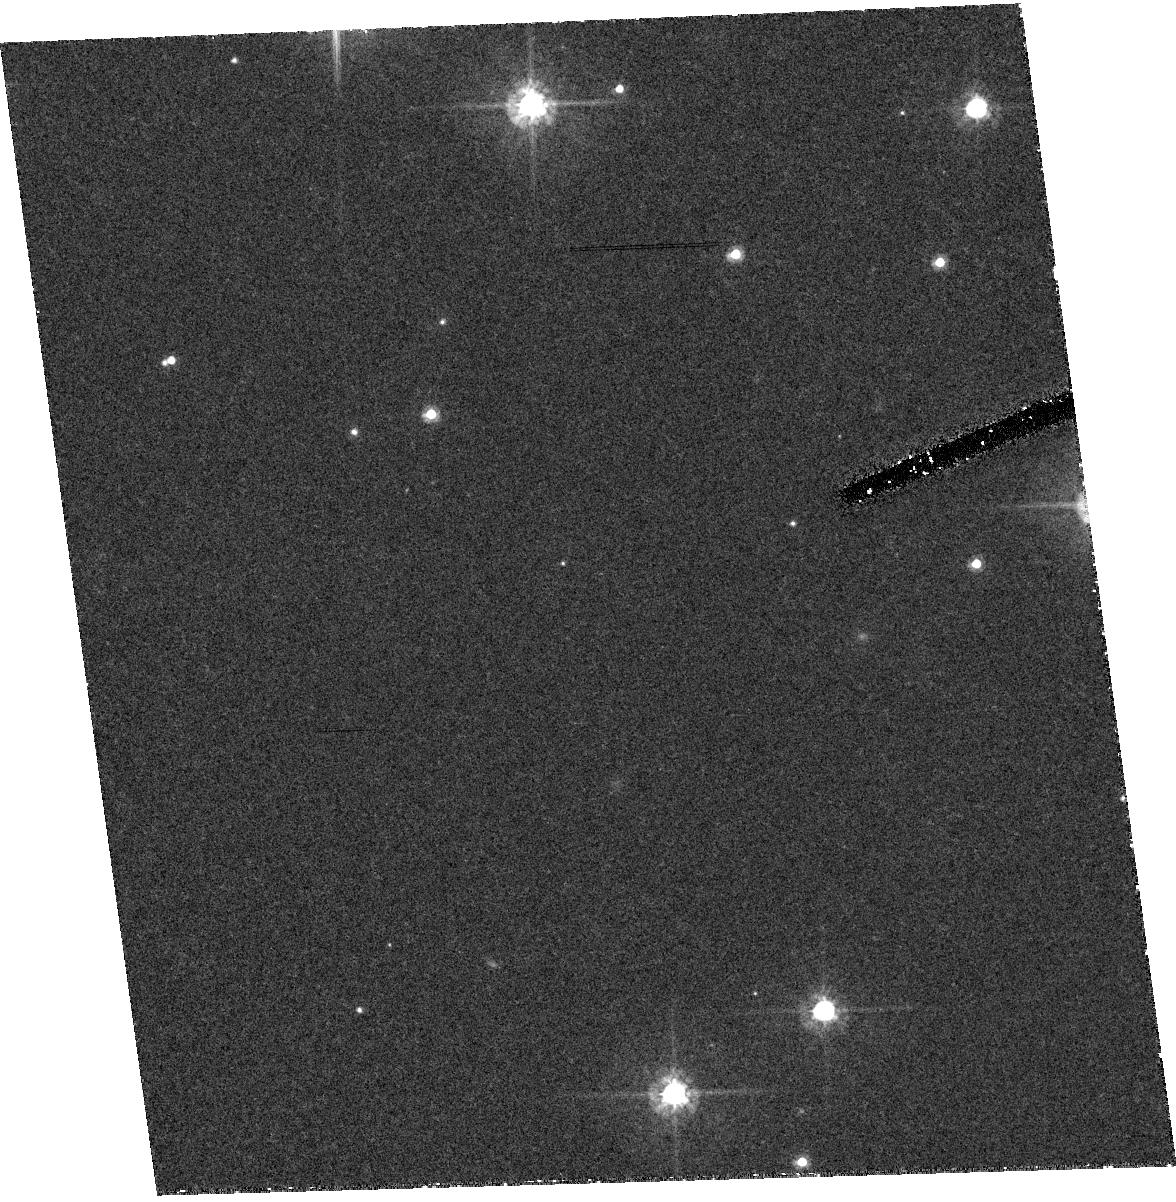
Target: RXJ1856.5-3754. Instrument: ACS/HRC. Filter: F475W. Exposure: 41 min. Observation ID: hst_9364_02_acs_hrc_f475w_j8dh02

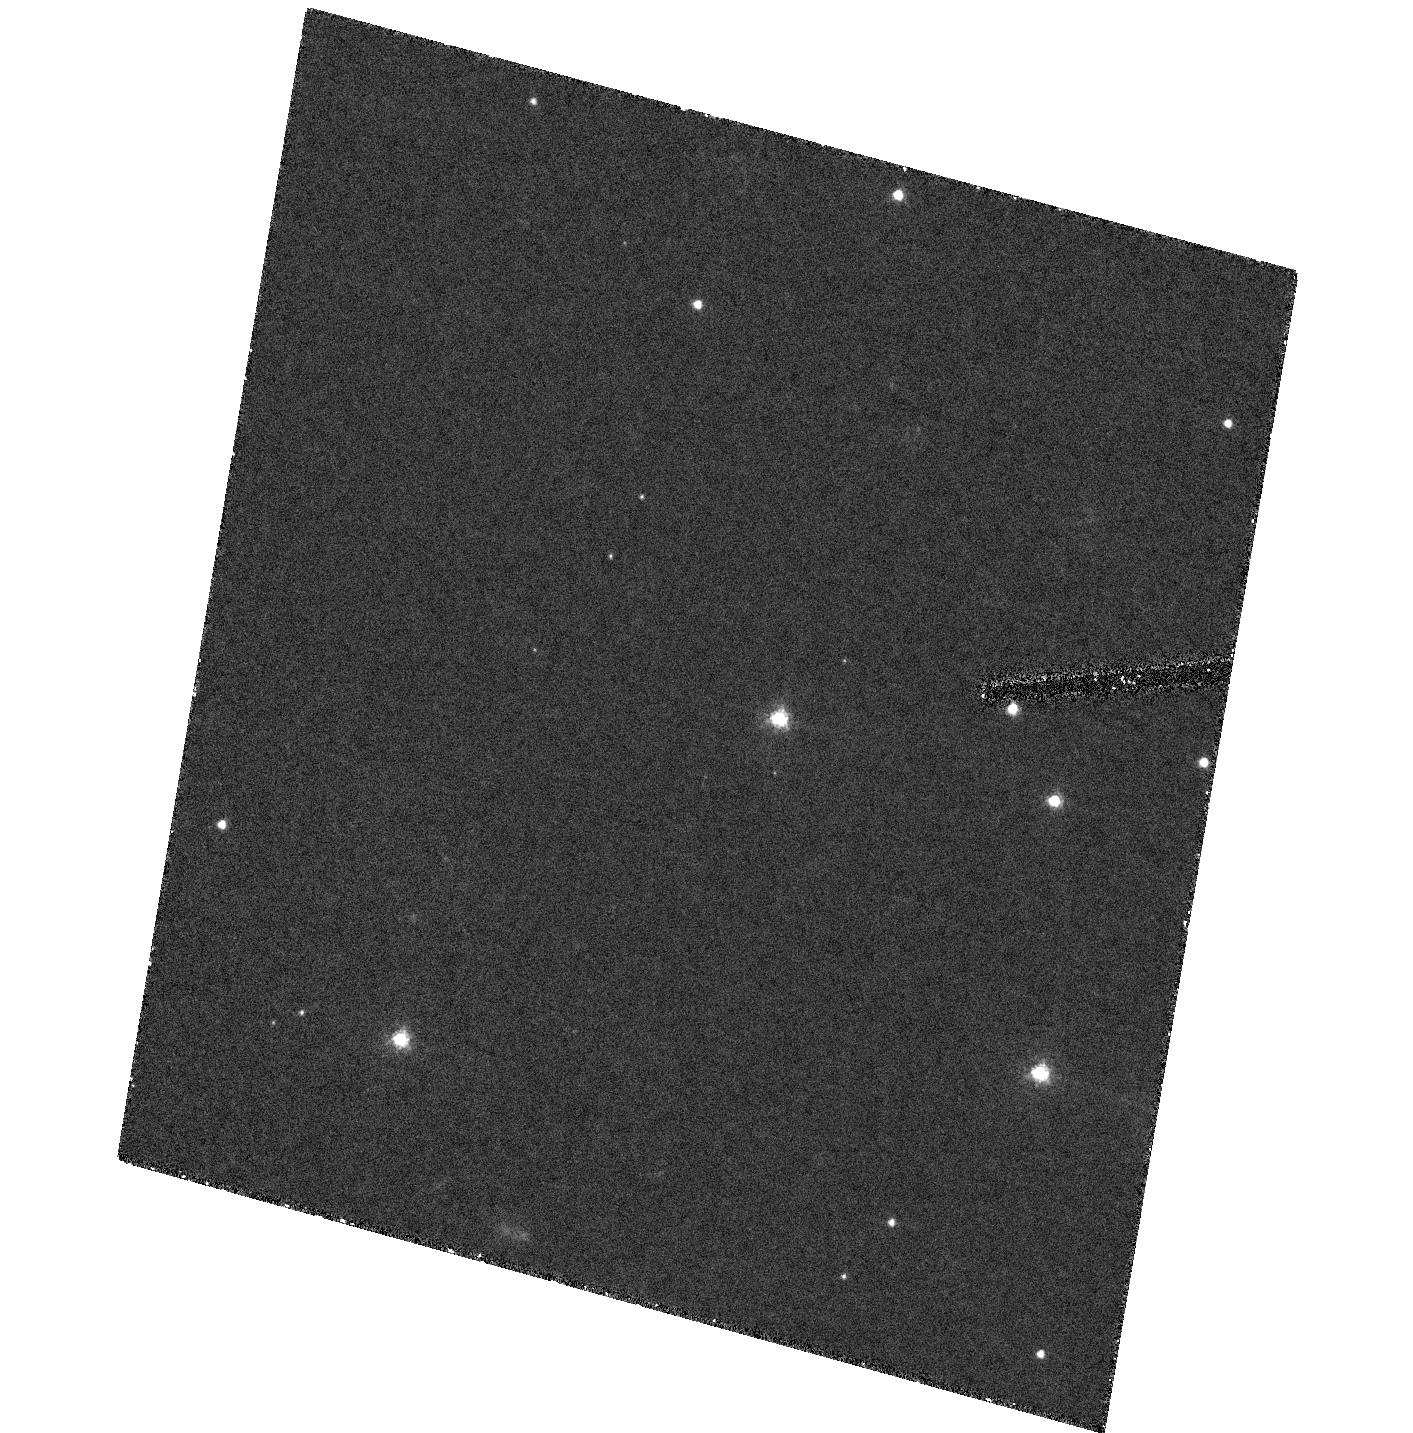
Target: RXJ0720.4-3125. Instrument: ACS/HRC. Filter: F475W. Exposure: 1.4 h. Observation ID: hst_9364_13_acs_hrc_f475w_j8dh13

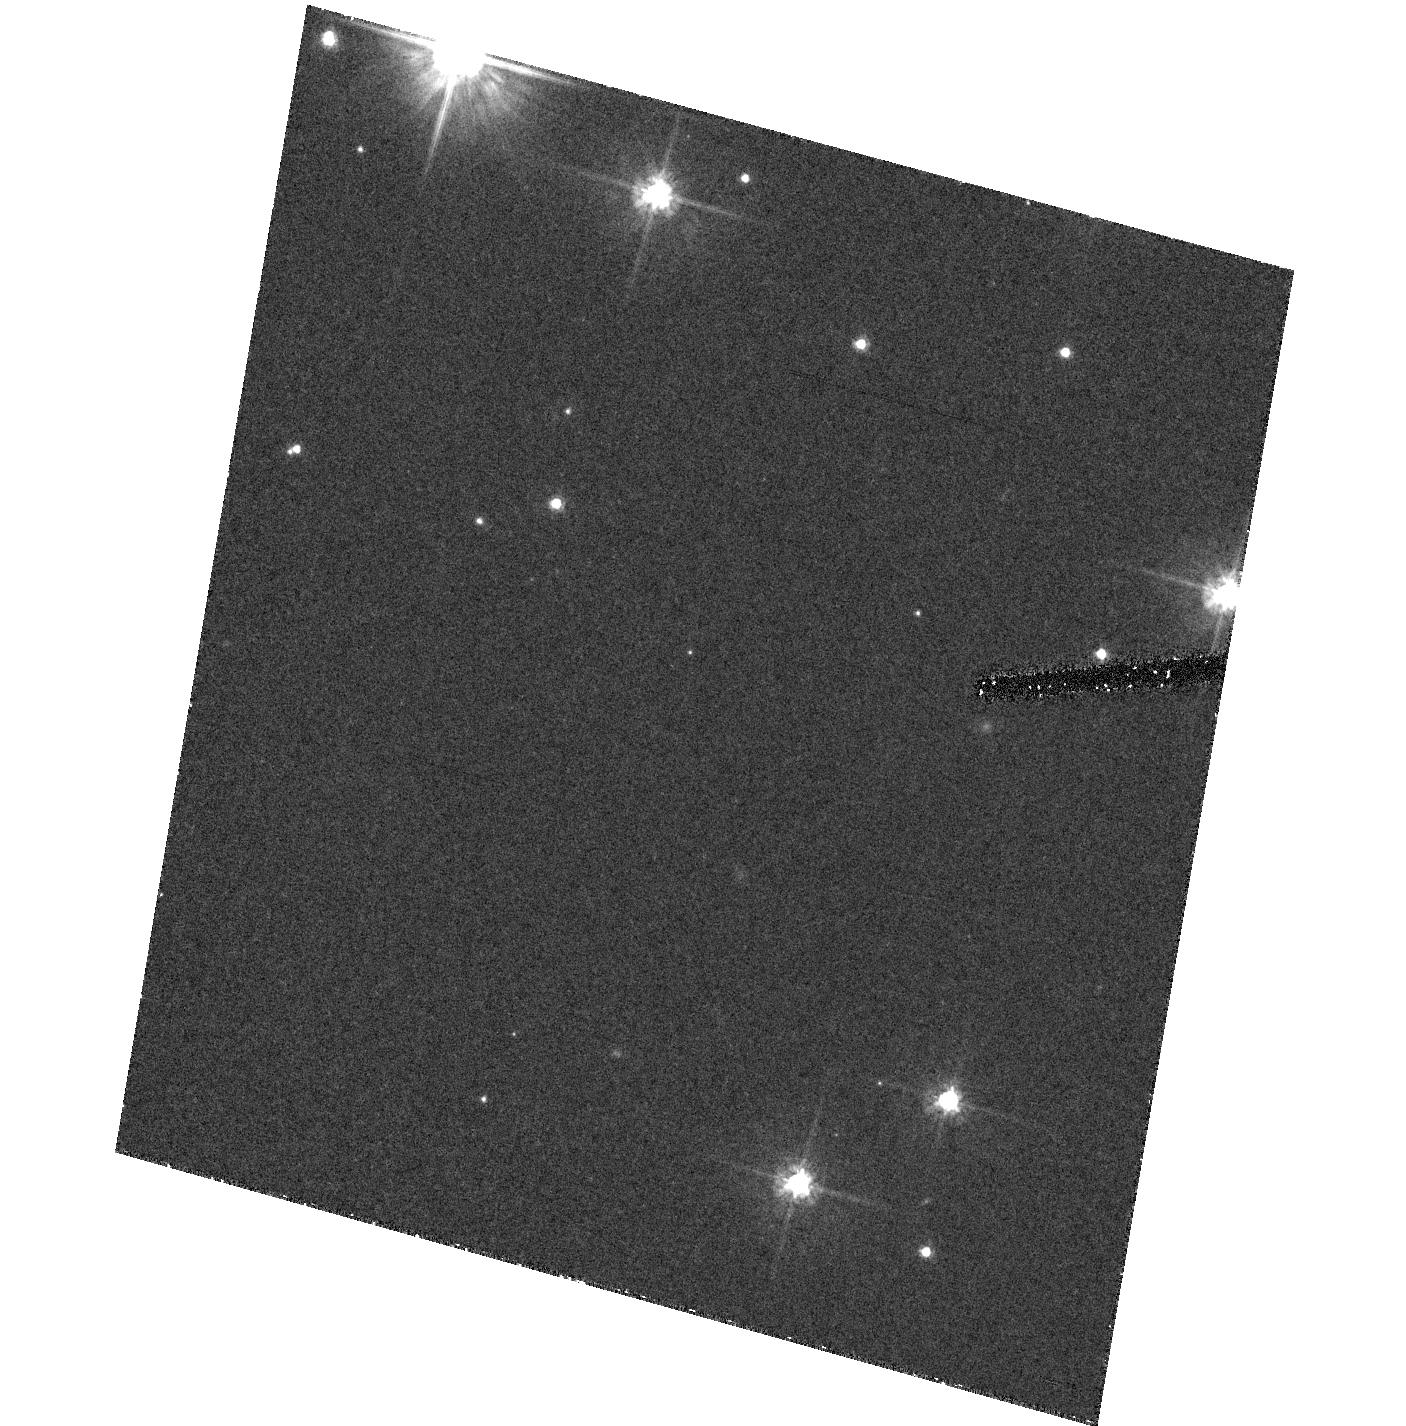
Target: RXJ1856.5-3754. Instrument: ACS/HRC. Filter: F475W. Exposure: 41 min. Observation ID: hst_9364_01_acs_hrc_f475w_j8dh01

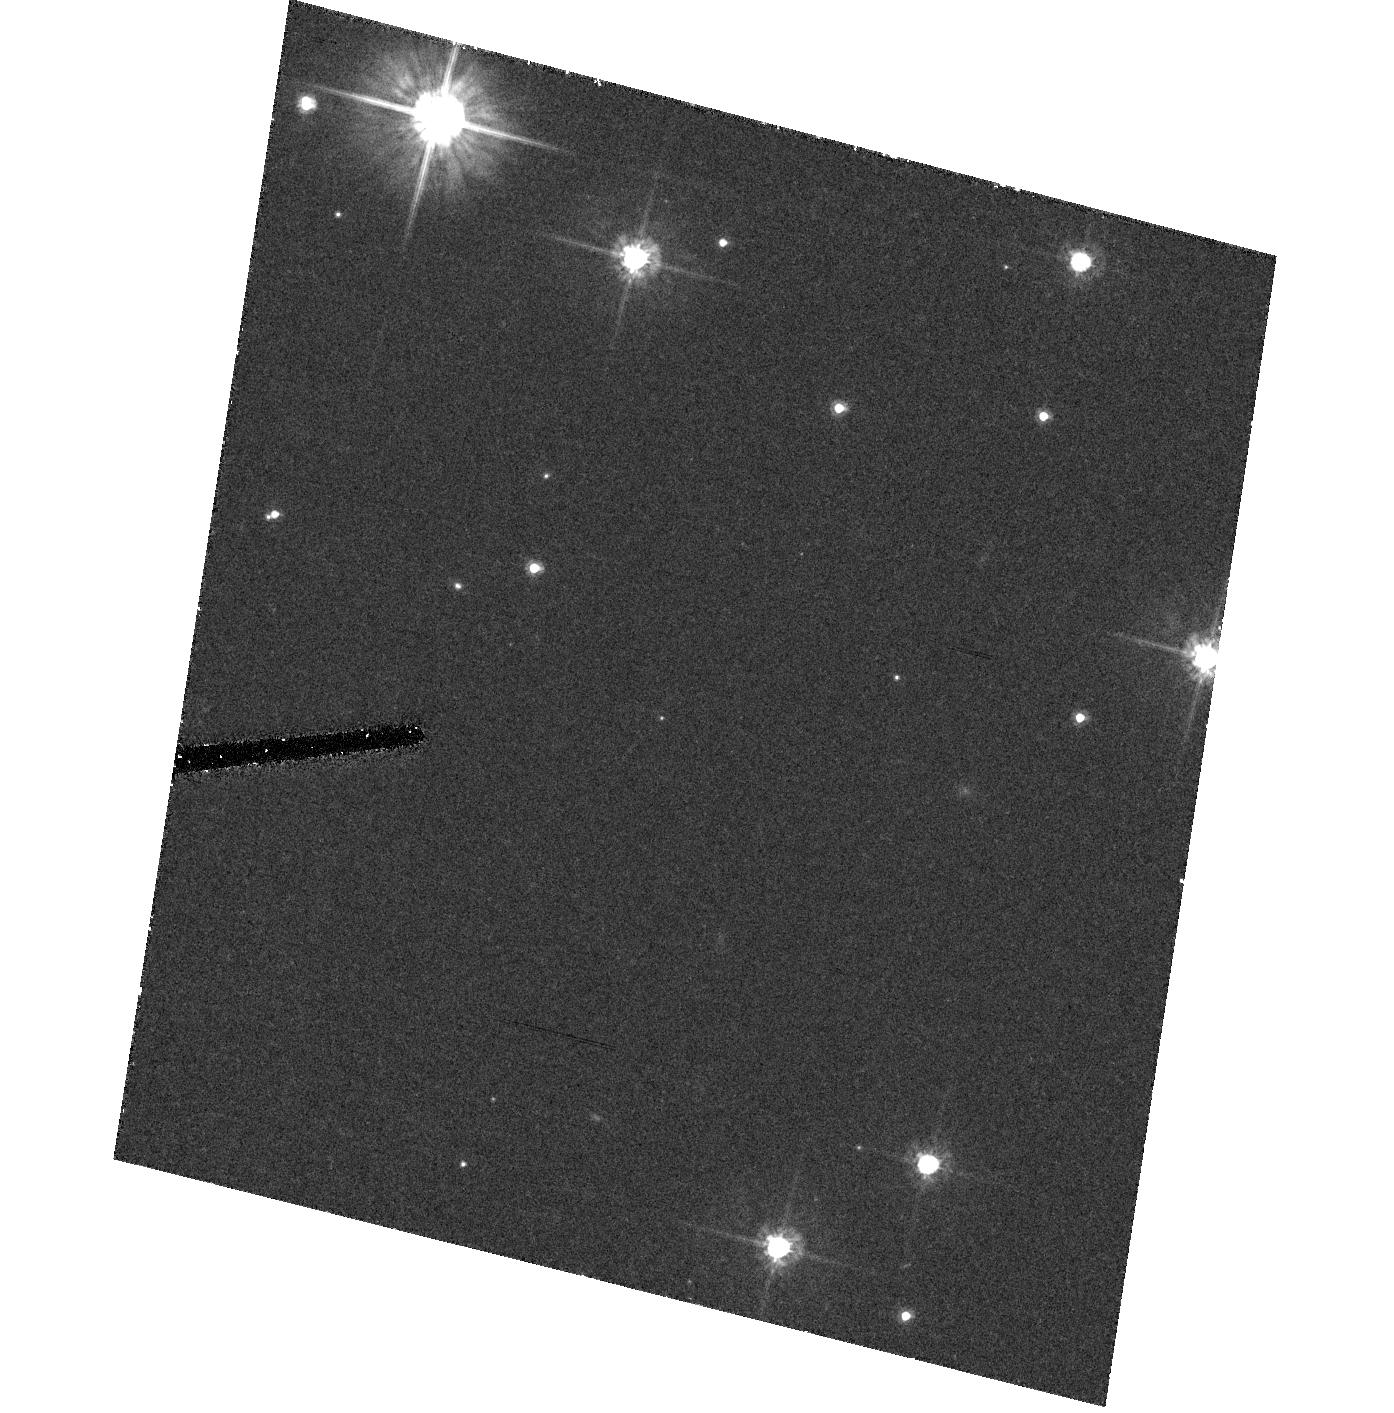
Target: RXJ1856.5-3754. Instrument: ACS/HRC. Filter: F475W. Exposure: 41 min. Observation ID: hst_9364_03_acs_hrc_f475w_j8dh03

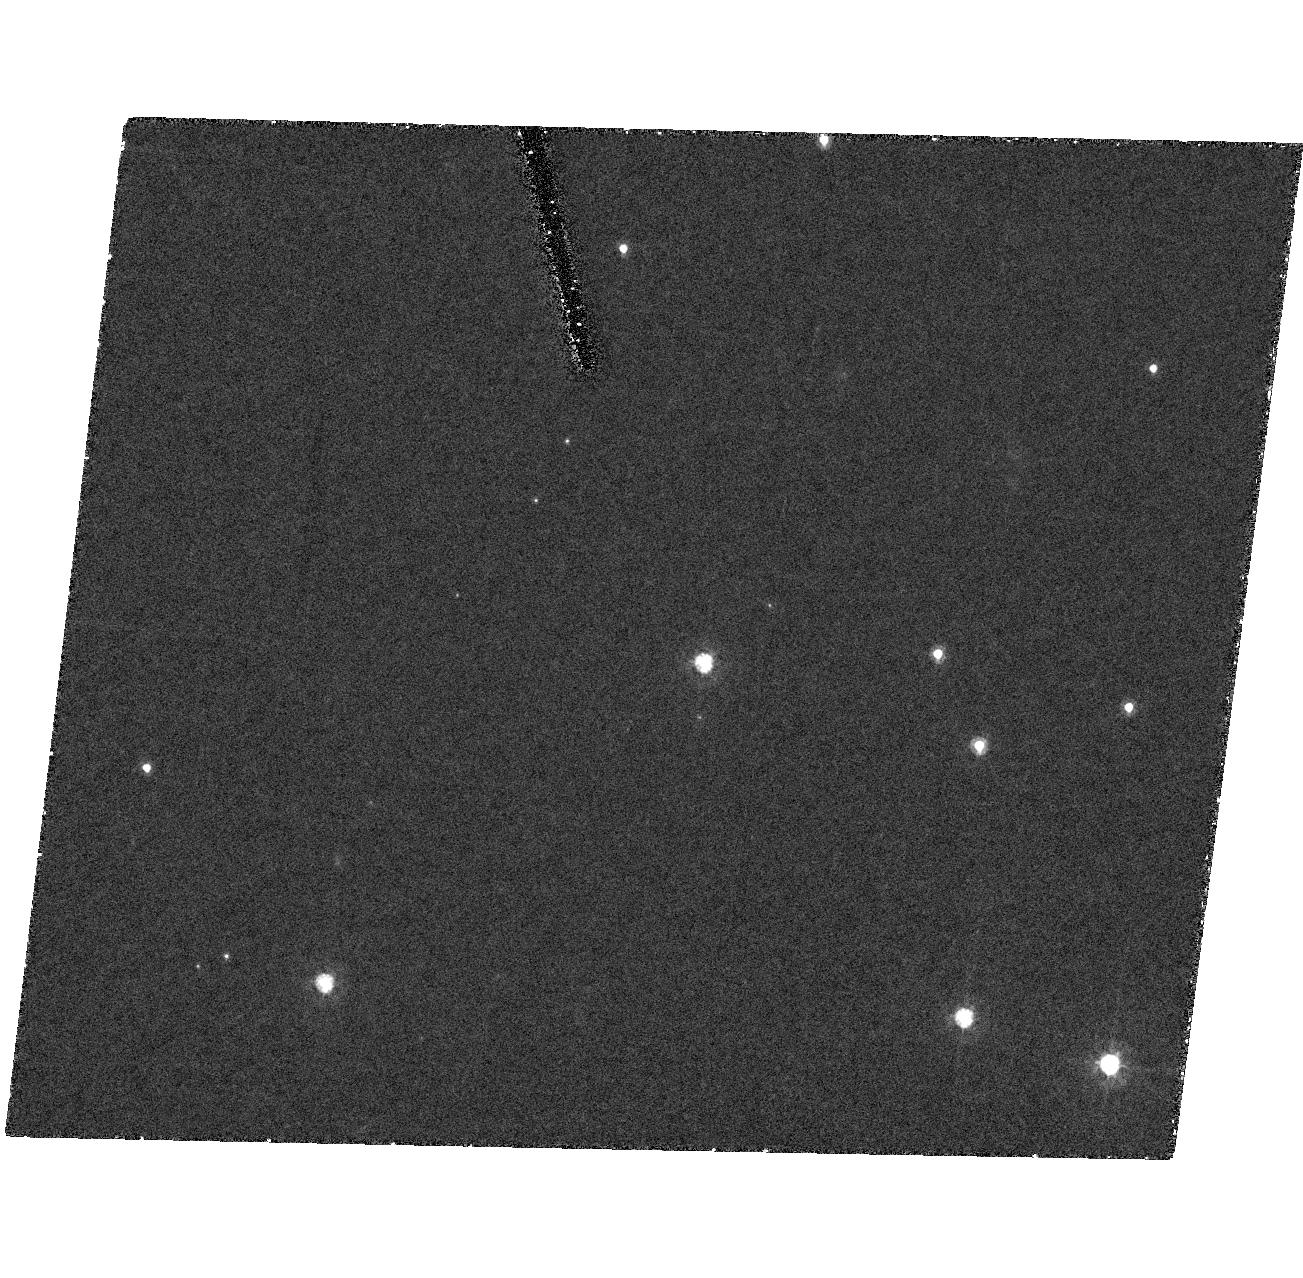
Target: RXJ0720.4-3125. Instrument: ACS/HRC. Filter: F475W. Exposure: 1.4 h. Observation ID: hst_9364_10_acs_hrc_f475w_j8dh10

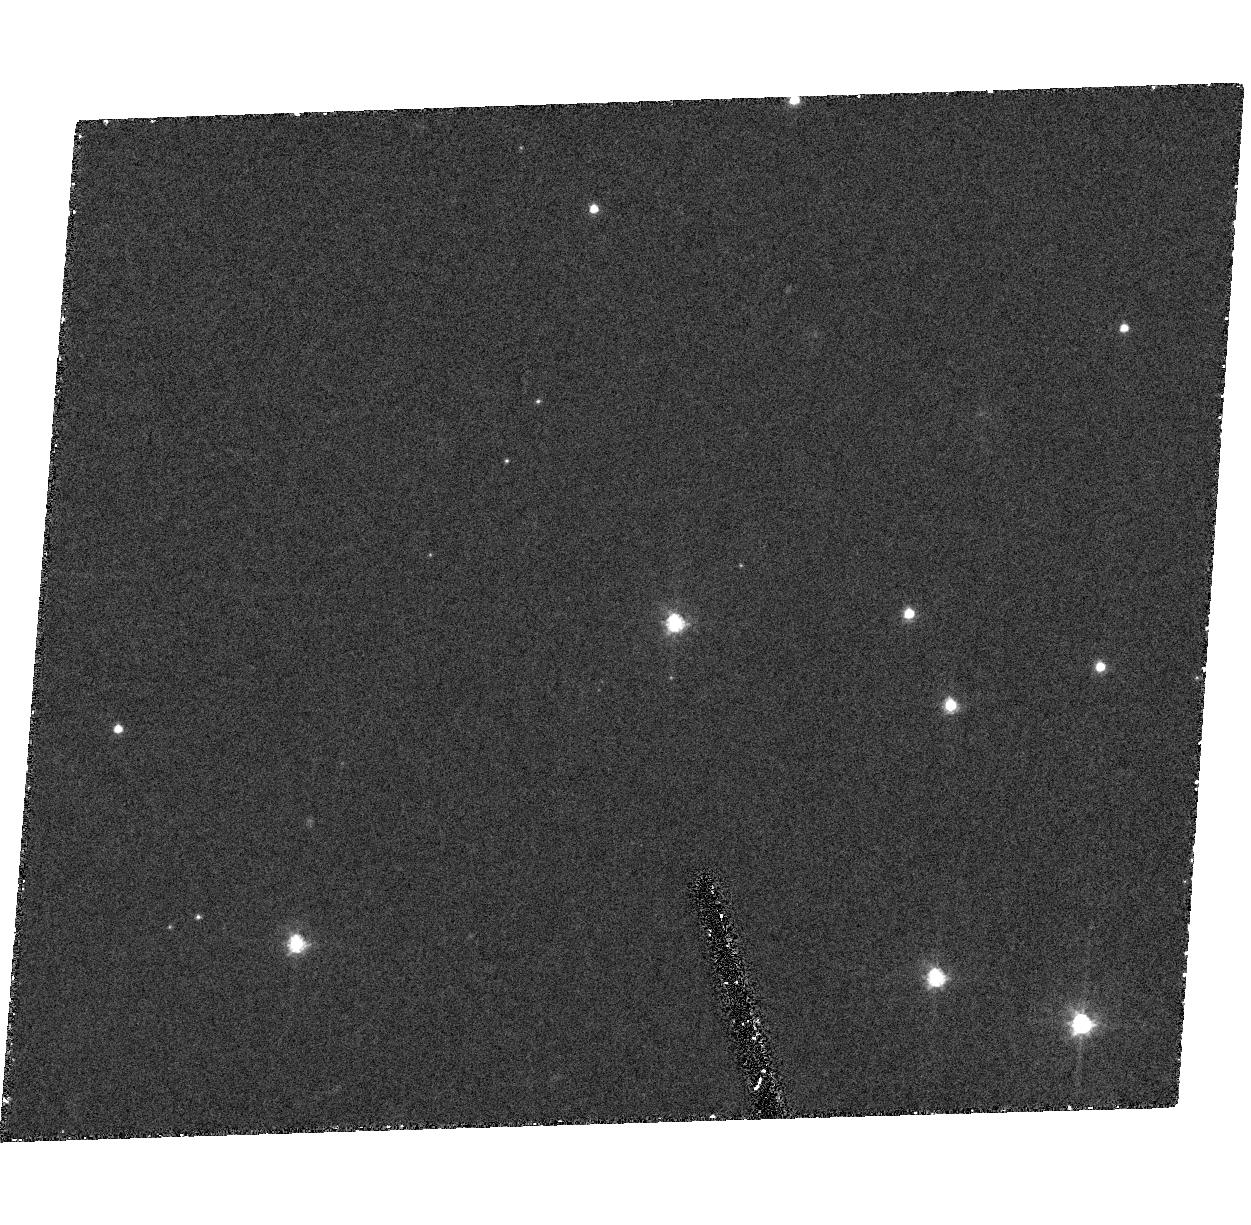
Target: RXJ0720.4-3125. Instrument: ACS/HRC. Filter: F475W. Exposure: 1.4 h. Observation ID: hst_9364_12_acs_hrc_f475w_j8dh12

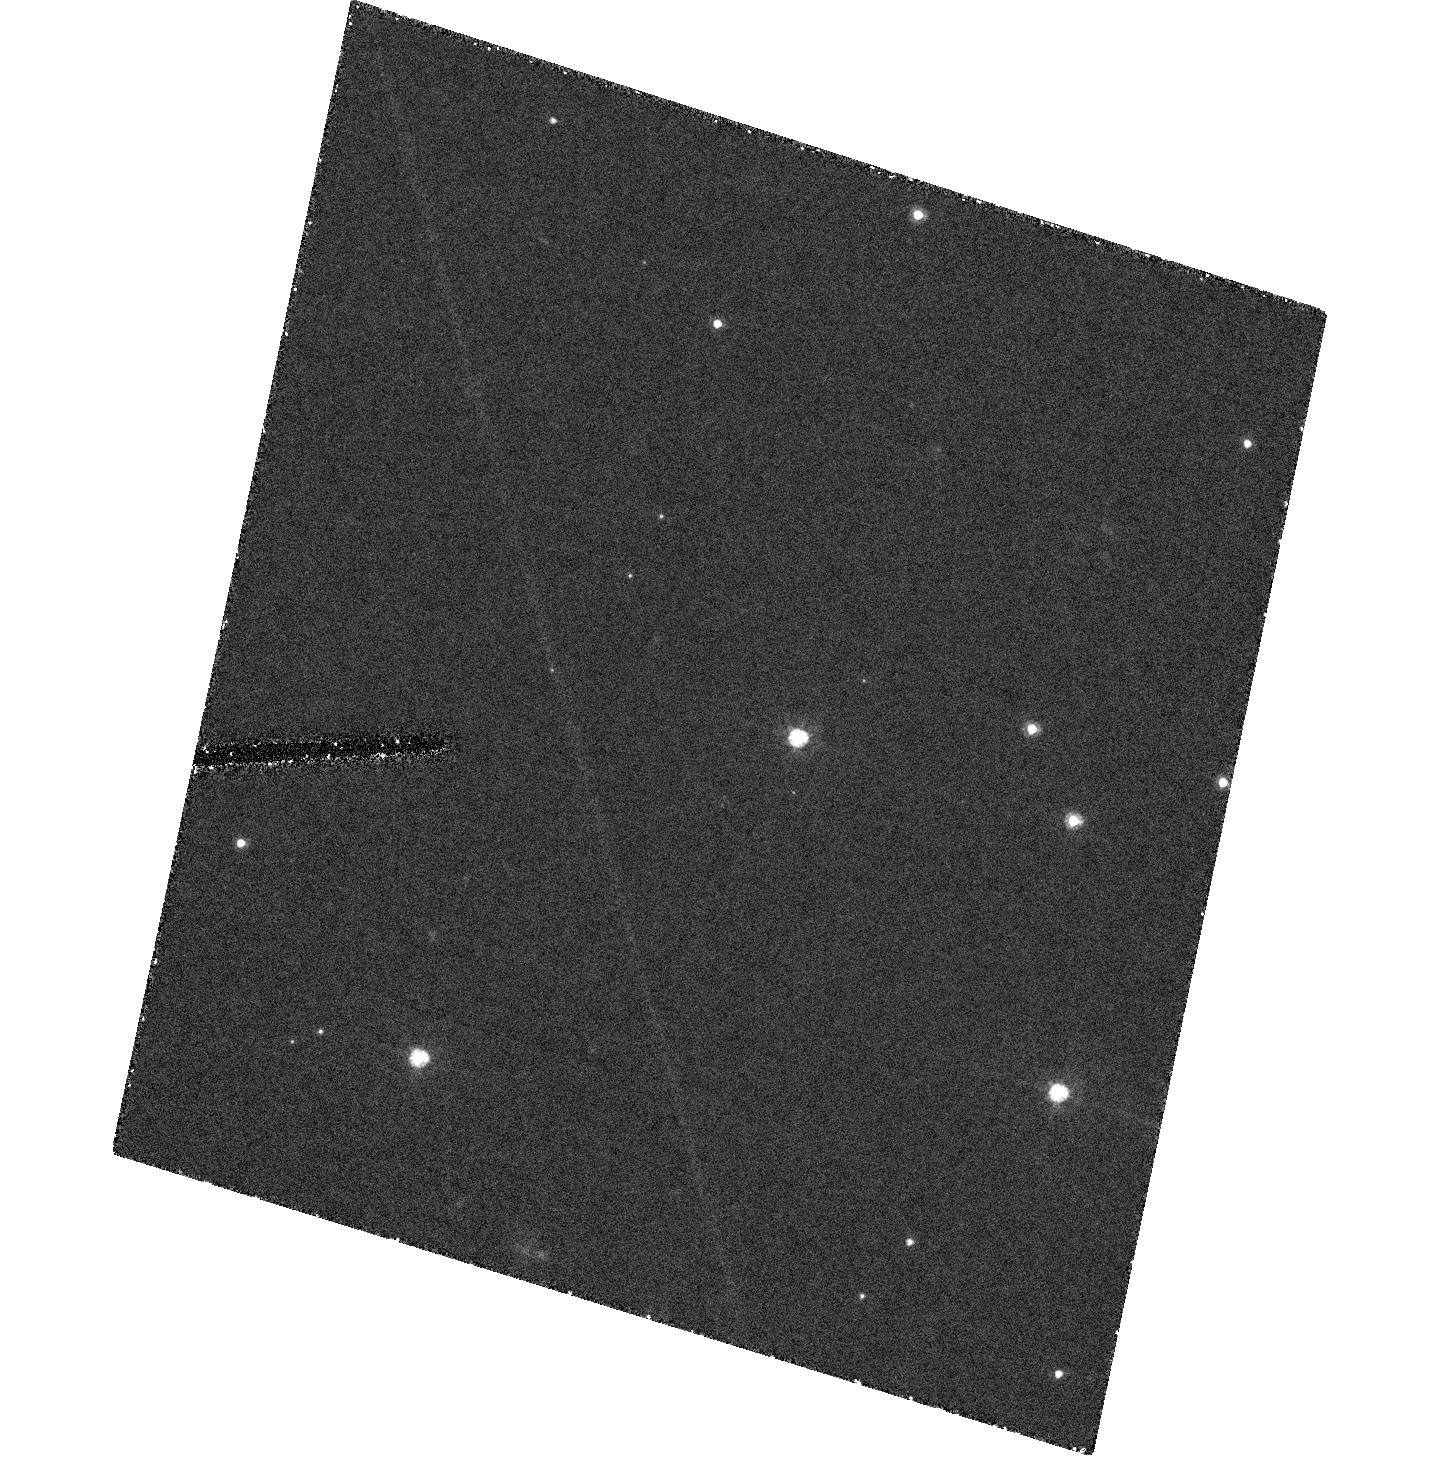
Target: RXJ0720.4-3125. Instrument: ACS/HRC. Filter: F475W. Exposure: 1.4 h. Observation ID: hst_9364_11_acs_hrc_f475w_j8dh11

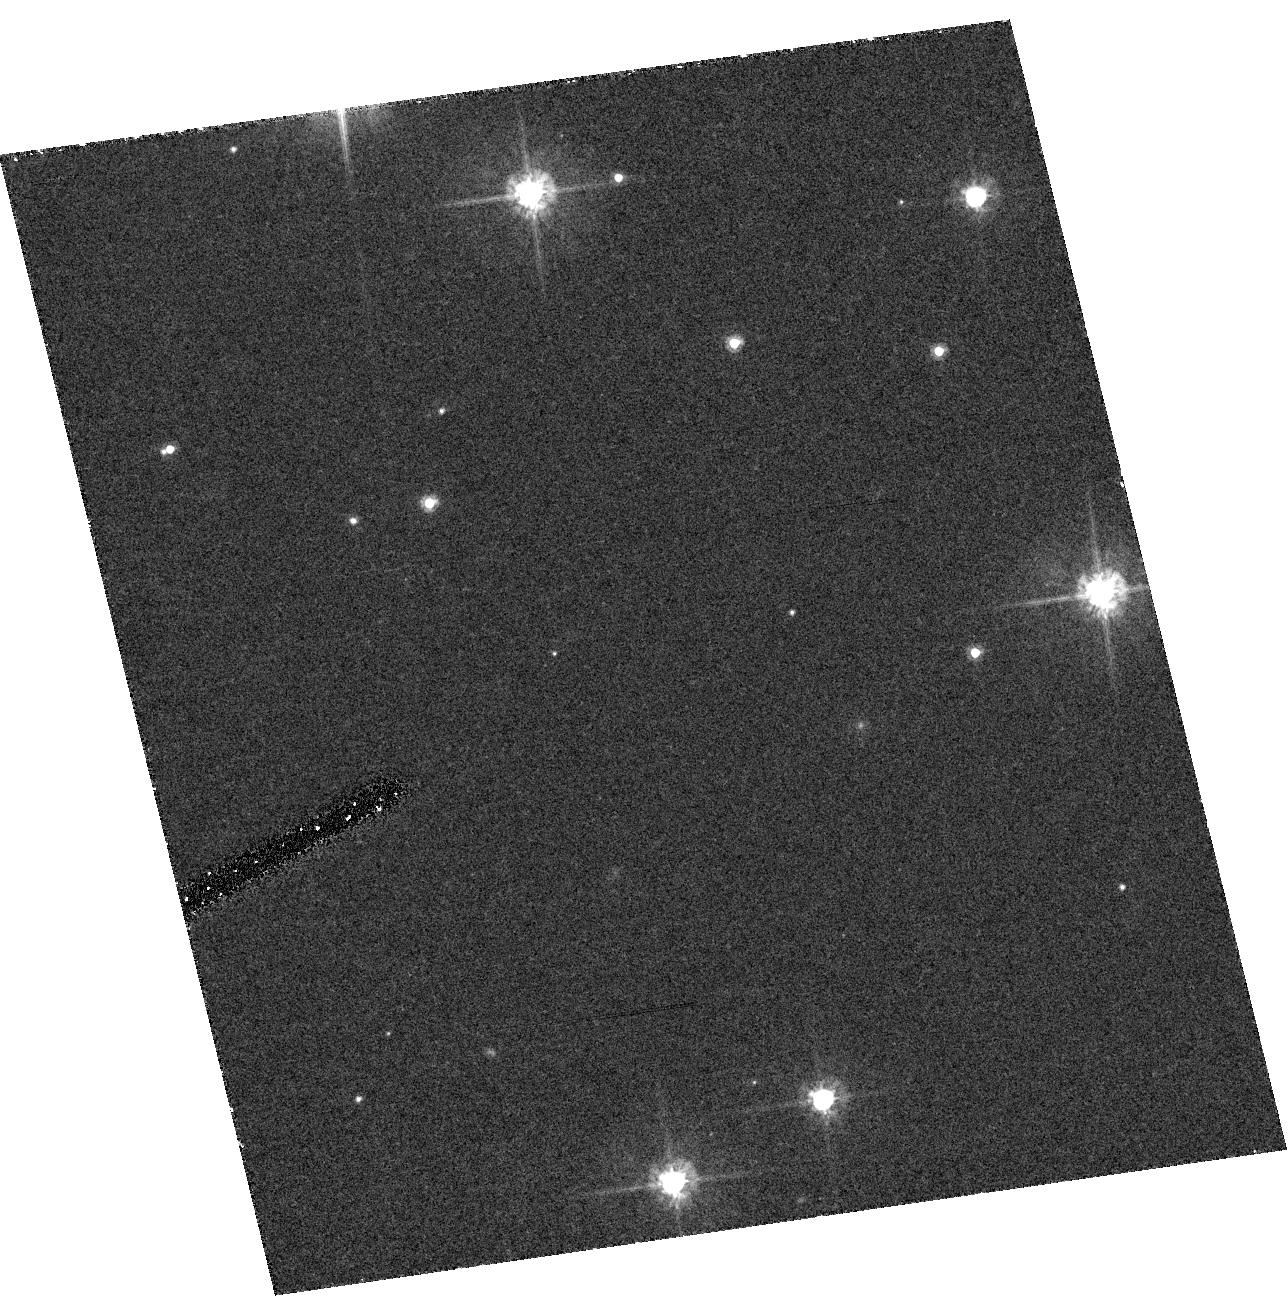
Target: RXJ1856.5-3754. Instrument: ACS/HRC. Filter: F475W. Exposure: 41 min. Observation ID: hst_9364_04_acs_hrc_f475w_j8dh04

The Parallaxes and Proper Motions of Two Nearby Neutron Stars (PI: Kaplan, David L.)

We propose to measure the parallax of two nearby neutron stars to the highest possible level of accuracy, ~\.0.5 mas. The primary goal is to determine the neutron -star radius at infinity with better than 1 km precision, and therewith obtain a direct constraint on the equation of state of matter at supra-nuclear density. The required flux and temperature determinations are easiest for the so-called isolated or radio-quiet neutron stars because of their apparently completely thermal spectrum. We argue that the importance of the possible results warrants a study to the best possible level of the best possible sources, and request 24 orbits for the two brightest isolated neutron stars, RX J1856.5-3754 and RX J0720.4-3125. We will also determine whether the enigmatic RX J0720.4-3125 is an old magnetar or an accreting source, based on its luminosity and proper motion.